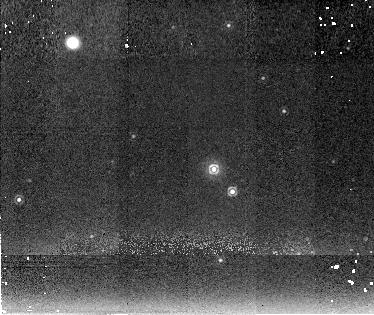
Target: V1974CYG. Instrument: NICMOS/NIC2. Filter: F222M. Exposure: 19 min. Observation ID: n4l2010g0

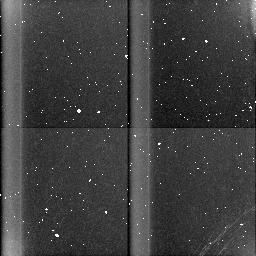
Target: field at RA 16.260°, Dec 54.034°. Instrument: NICMOS/NIC3. Filter: BLANK. Exposure: 19 min. Observation ID: n4l202090

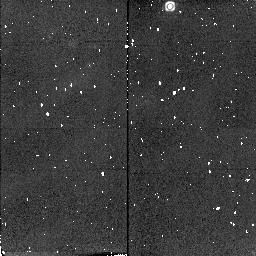
Target: QUVUL. Instrument: NICMOS/NIC2. Filter: F216N. Exposure: 2 min. Observation ID: n4l2040j0

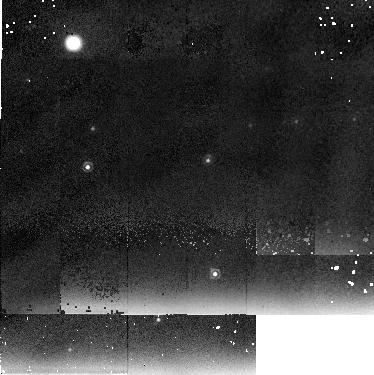
Target: QVVUL. Instrument: NICMOS/NIC2. Filter: F237M. Exposure: 19 min. Observation ID: n4l2050d0

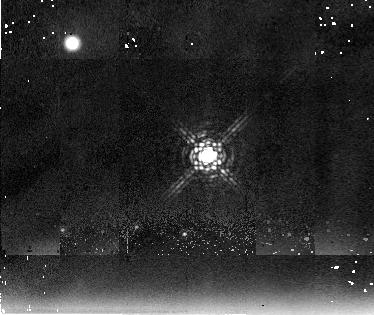
Target: V723CAS. Instrument: NICMOS/NIC2. Filter: F237M. Exposure: 19 min. Observation ID: n4l2020d0

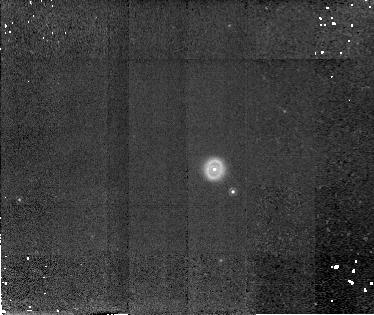
Target: V1974CYG. Instrument: NICMOS/NIC2. Filter: F187N. Exposure: 19 min. Observation ID: n4l201040

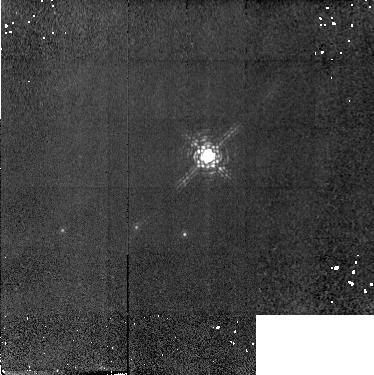
Target: V723CAS. Instrument: NICMOS/NIC2. Filter: F190N. Exposure: 19 min. Observation ID: n4l202010

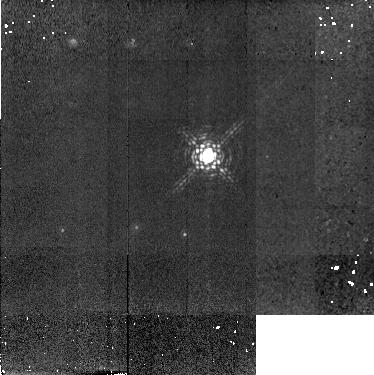
Target: V723CAS. Instrument: NICMOS/NIC2. Filter: F215N. Exposure: 19 min. Observation ID: n4l2020a0

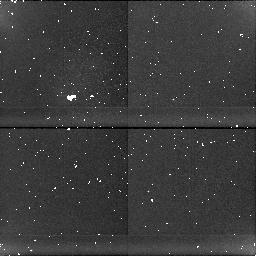
Target: field at RA 306.687°, Dec 27.836°. Instrument: NICMOS/NIC1. Filter: BLANK. Exposure: 17 min. Observation ID: n4l204080

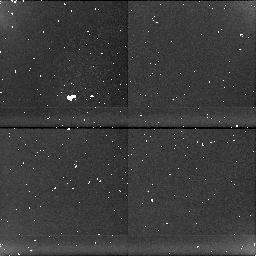
Target: field at RA 307.617°, Dec 52.635°. Instrument: NICMOS/NIC1. Filter: BLANK. Exposure: 19 min. Observation ID: n4l2010h0

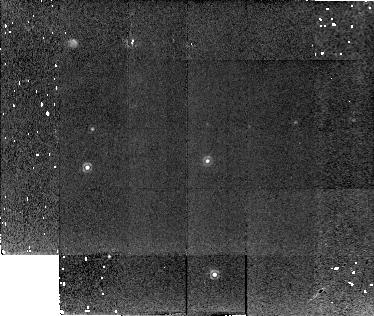
Target: QVVUL. Instrument: NICMOS/NIC2. Filter: F216N. Exposure: 19 min. Observation ID: n4l205070

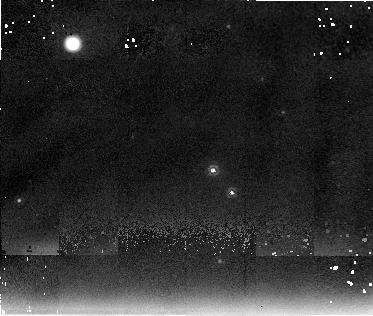
Target: V1974CYG. Instrument: NICMOS/NIC2. Filter: F237M. Exposure: 19 min. Observation ID: n4l2010d0

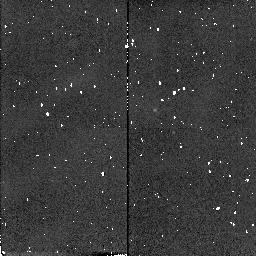
Target: V1974CYG. Instrument: NICMOS/NIC2. Filter: F216N. Exposure: 1 min. Observation ID: n4l2010j0

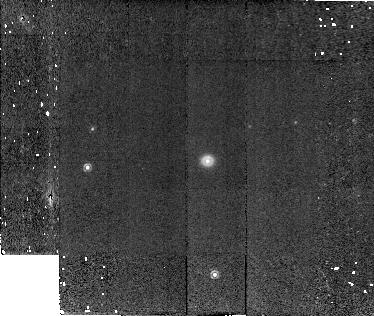
Target: QVVUL. Instrument: NICMOS/NIC2. Filter: F187N. Exposure: 19 min. Observation ID: n4l205040

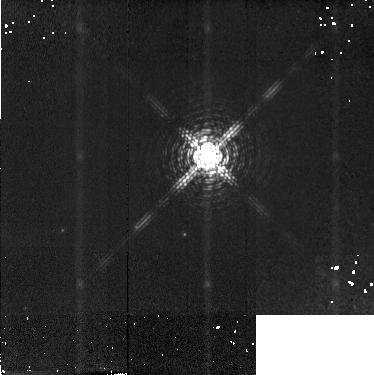
Target: V723CAS. Instrument: NICMOS/NIC2. Filter: F187N. Exposure: 19 min. Observation ID: n4l202040

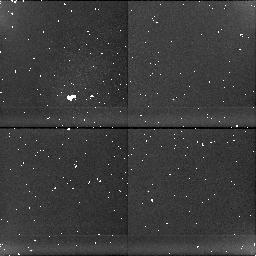
Target: field at RA 286.179°, Dec 21.772°. Instrument: NICMOS/NIC1. Filter: BLANK. Exposure: 17 min. Observation ID: n4l205080

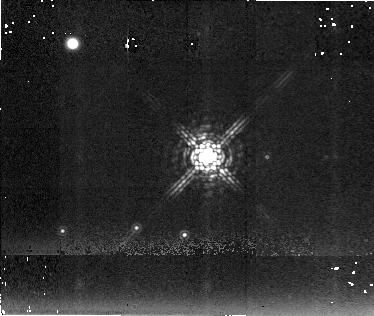
Target: V723CAS. Instrument: NICMOS/NIC2. Filter: F222M. Exposure: 19 min. Observation ID: n4l2020g0

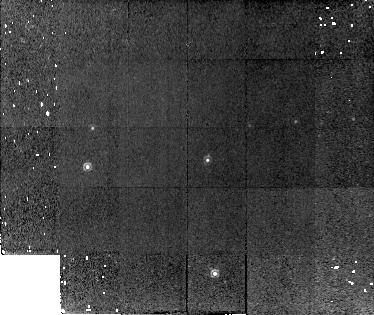
Target: QVVUL. Instrument: NICMOS/NIC2. Filter: F190N. Exposure: 19 min. Observation ID: n4l205010

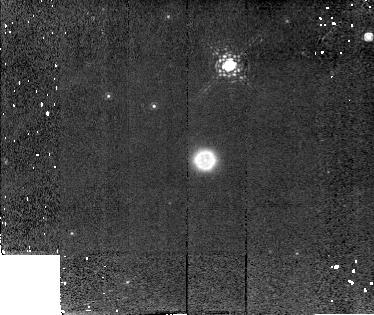
Target: QUVUL. Instrument: NICMOS/NIC2. Filter: F187N. Exposure: 19 min. Observation ID: n4l204040

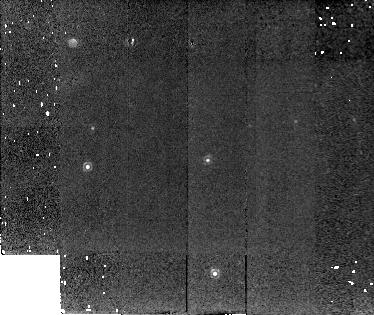
Target: QVVUL. Instrument: NICMOS/NIC2. Filter: F215N. Exposure: 19 min. Observation ID: n4l2050a0

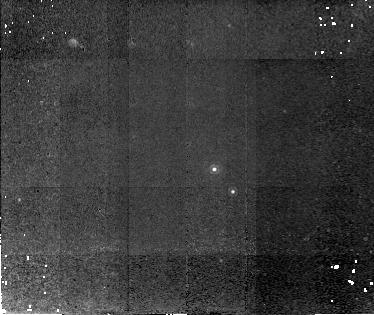
Target: V1974CYG. Instrument: NICMOS/NIC2. Filter: F215N. Exposure: 19 min. Observation ID: n4l2010a0

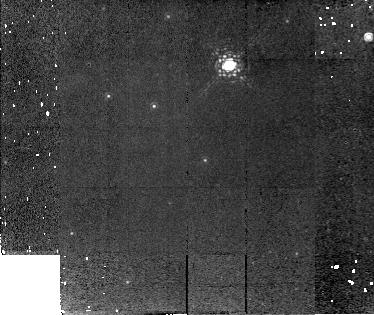
Target: QUVUL. Instrument: NICMOS/NIC2. Filter: F190N. Exposure: 19 min. Observation ID: n4l204010

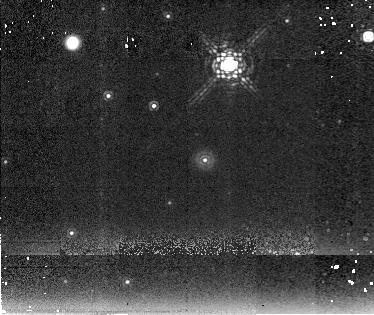
Target: QUVUL. Instrument: NICMOS/NIC2. Filter: F222M. Exposure: 19 min. Observation ID: n4l2040g0

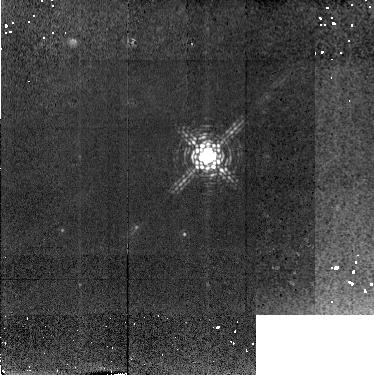
Target: V723CAS. Instrument: NICMOS/NIC2. Filter: F216N. Exposure: 19 min. Observation ID: n4l202070

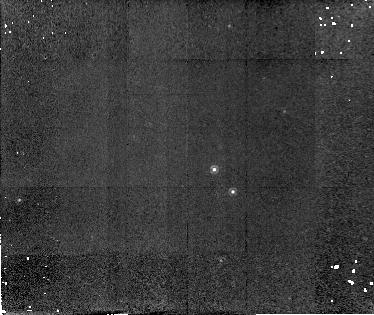
Target: V1974CYG. Instrument: NICMOS/NIC2. Filter: F190N. Exposure: 19 min. Observation ID: n4l201010

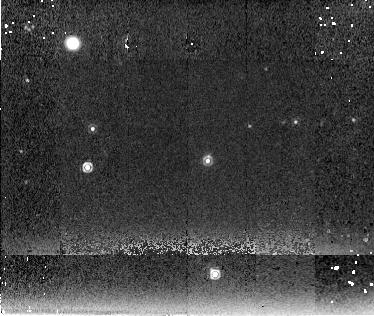
Target: QVVUL. Instrument: NICMOS/NIC2. Filter: F222M. Exposure: 16 min. Observation ID: n4l2050g0

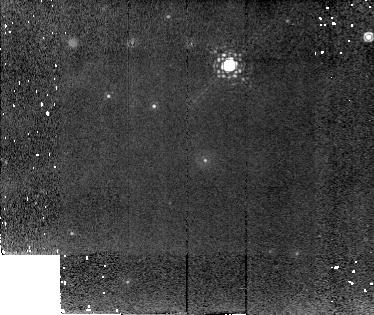
Target: QUVUL. Instrument: NICMOS/NIC2. Filter: F215N. Exposure: 19 min. Observation ID: n4l2040a0

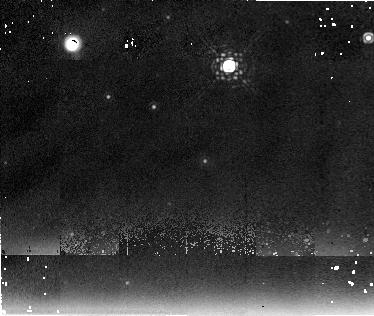
Target: QUVUL. Instrument: NICMOS/NIC2. Filter: F237M. Exposure: 19 min. Observation ID: n4l2040d0

NICMOS Study of Nova Shells (PI: Krautter, Joachim)

We propose to obtain multi-wavelength infrared images of the old nova shells of QU Vul, QV Vul, V1974 Cyg, and V723 Cas. The angular expansion rates and spatial distribution of the ejecta in both the continuum and emission lines of ionized gas will be determined. The objectives of our observations are to utilize HST's unique angular resolution and wavelength coverage to compare current observations of the shell of these unique novae with the angular expansion rates predicted from radio, optical, and infrared measurements made in the early phases of their eruption, and to determine the ionization and density structure of the clumpy ejecta. From the flux of the free-free continuum emission shell masses will be derived. The proposed HST NICMOS observations offer the unique possibility to significantly improve our knowledge of basic physical parameters such as luminosity and shell mass and the structure of nova shells.